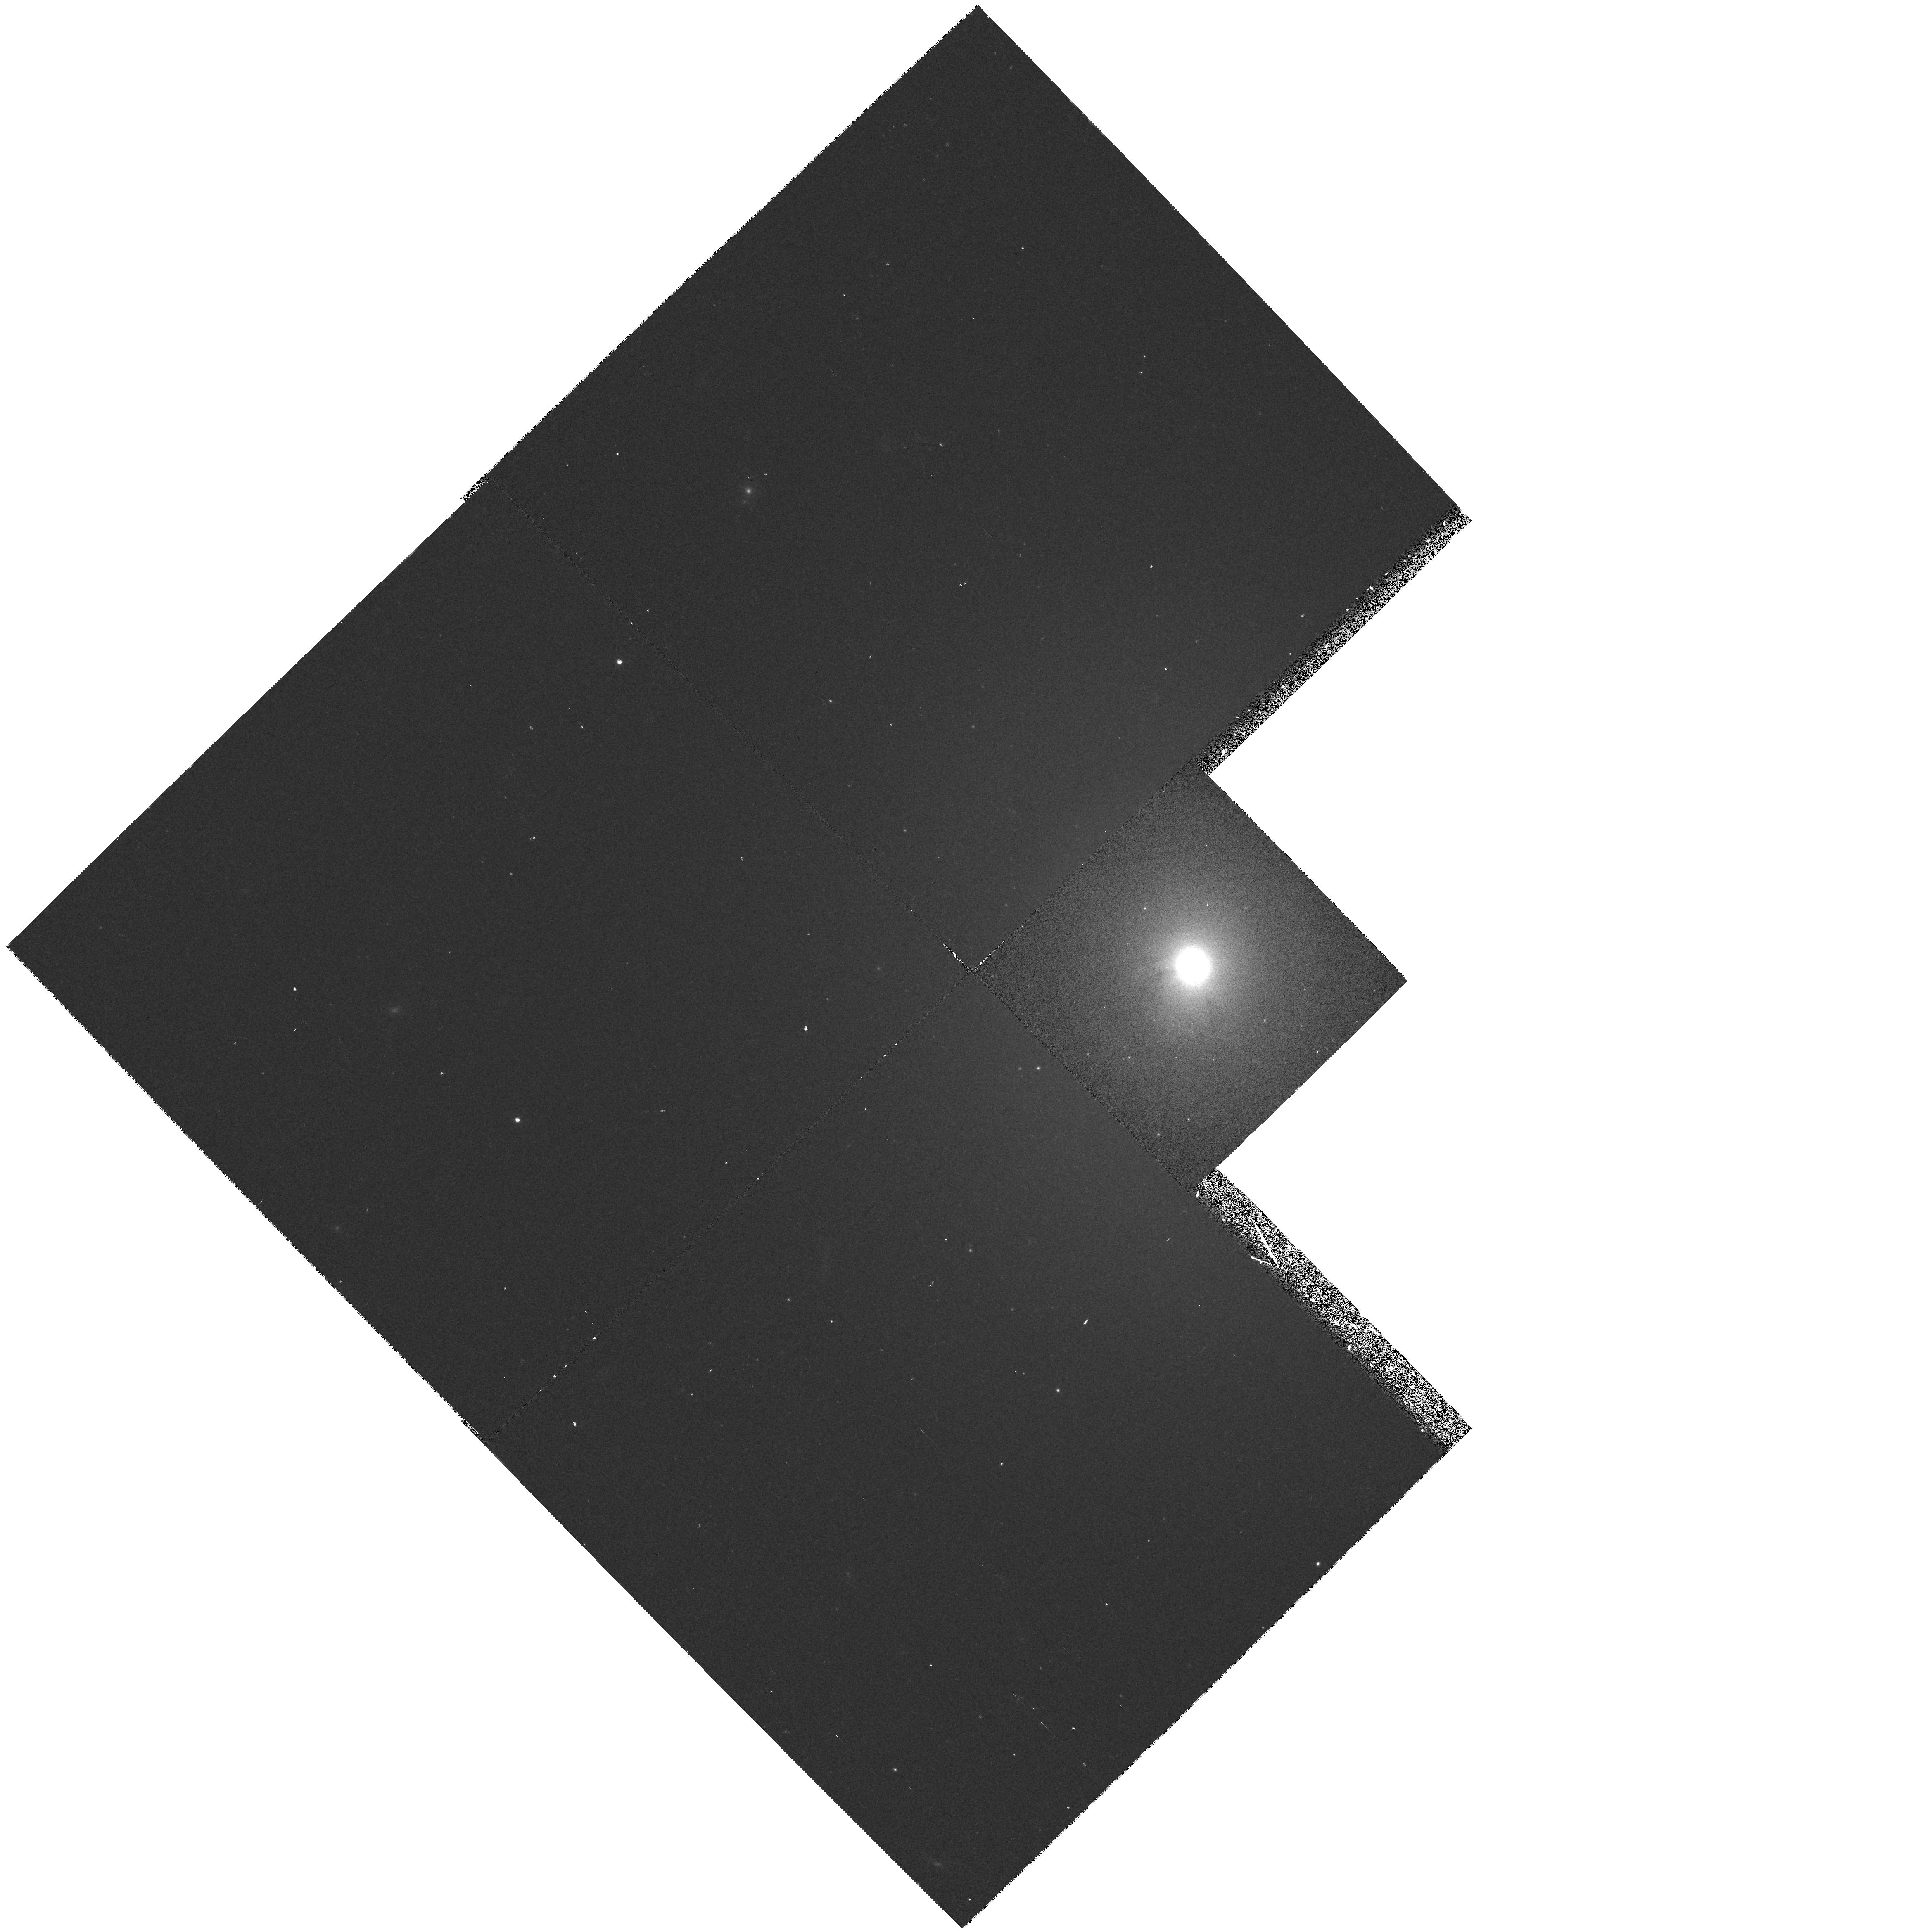
Target: NGC5273
Instrument: WFPC2/PC
Filter: F547M
Exposure: 8 min
Observation ID: hst_5381_04_wfpc2_pc_f547m_u2kt04

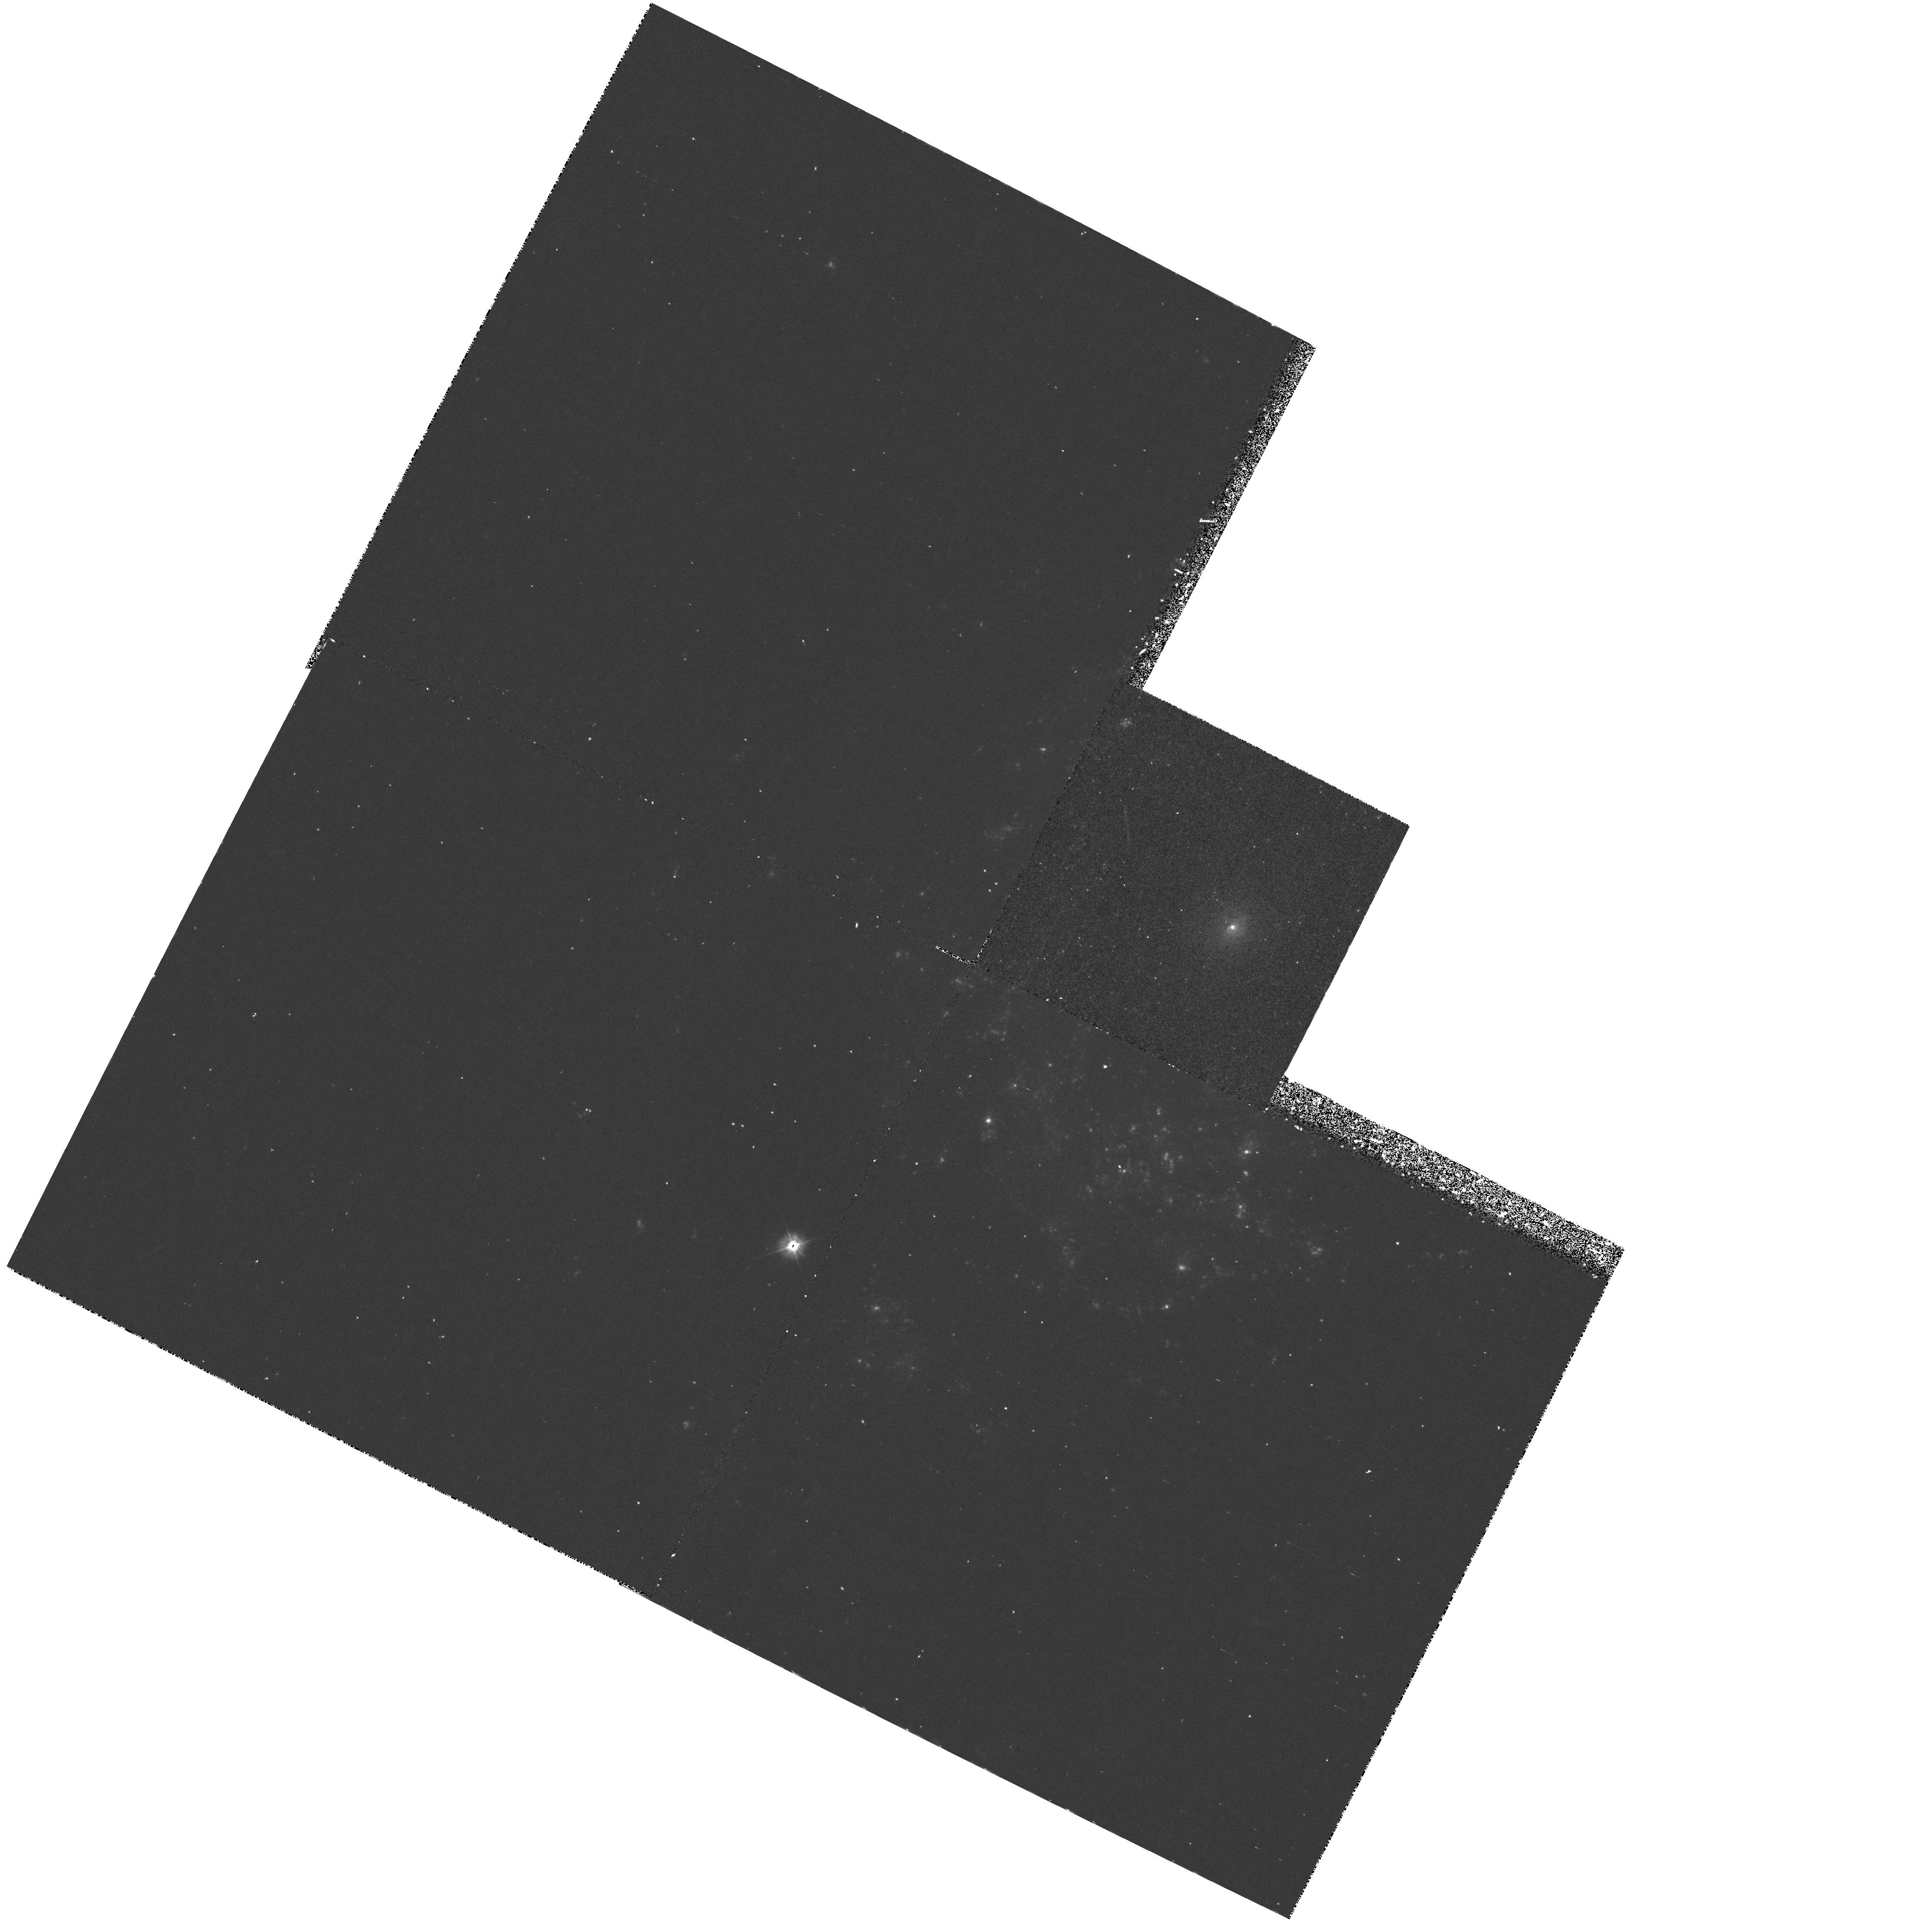
Target: NGC4639
Instrument: WFPC2/PC
Filter: F300W
Exposure: 33 min
Observation ID: hst_5381_02_wfpc2_pc_f300w_u2kt02

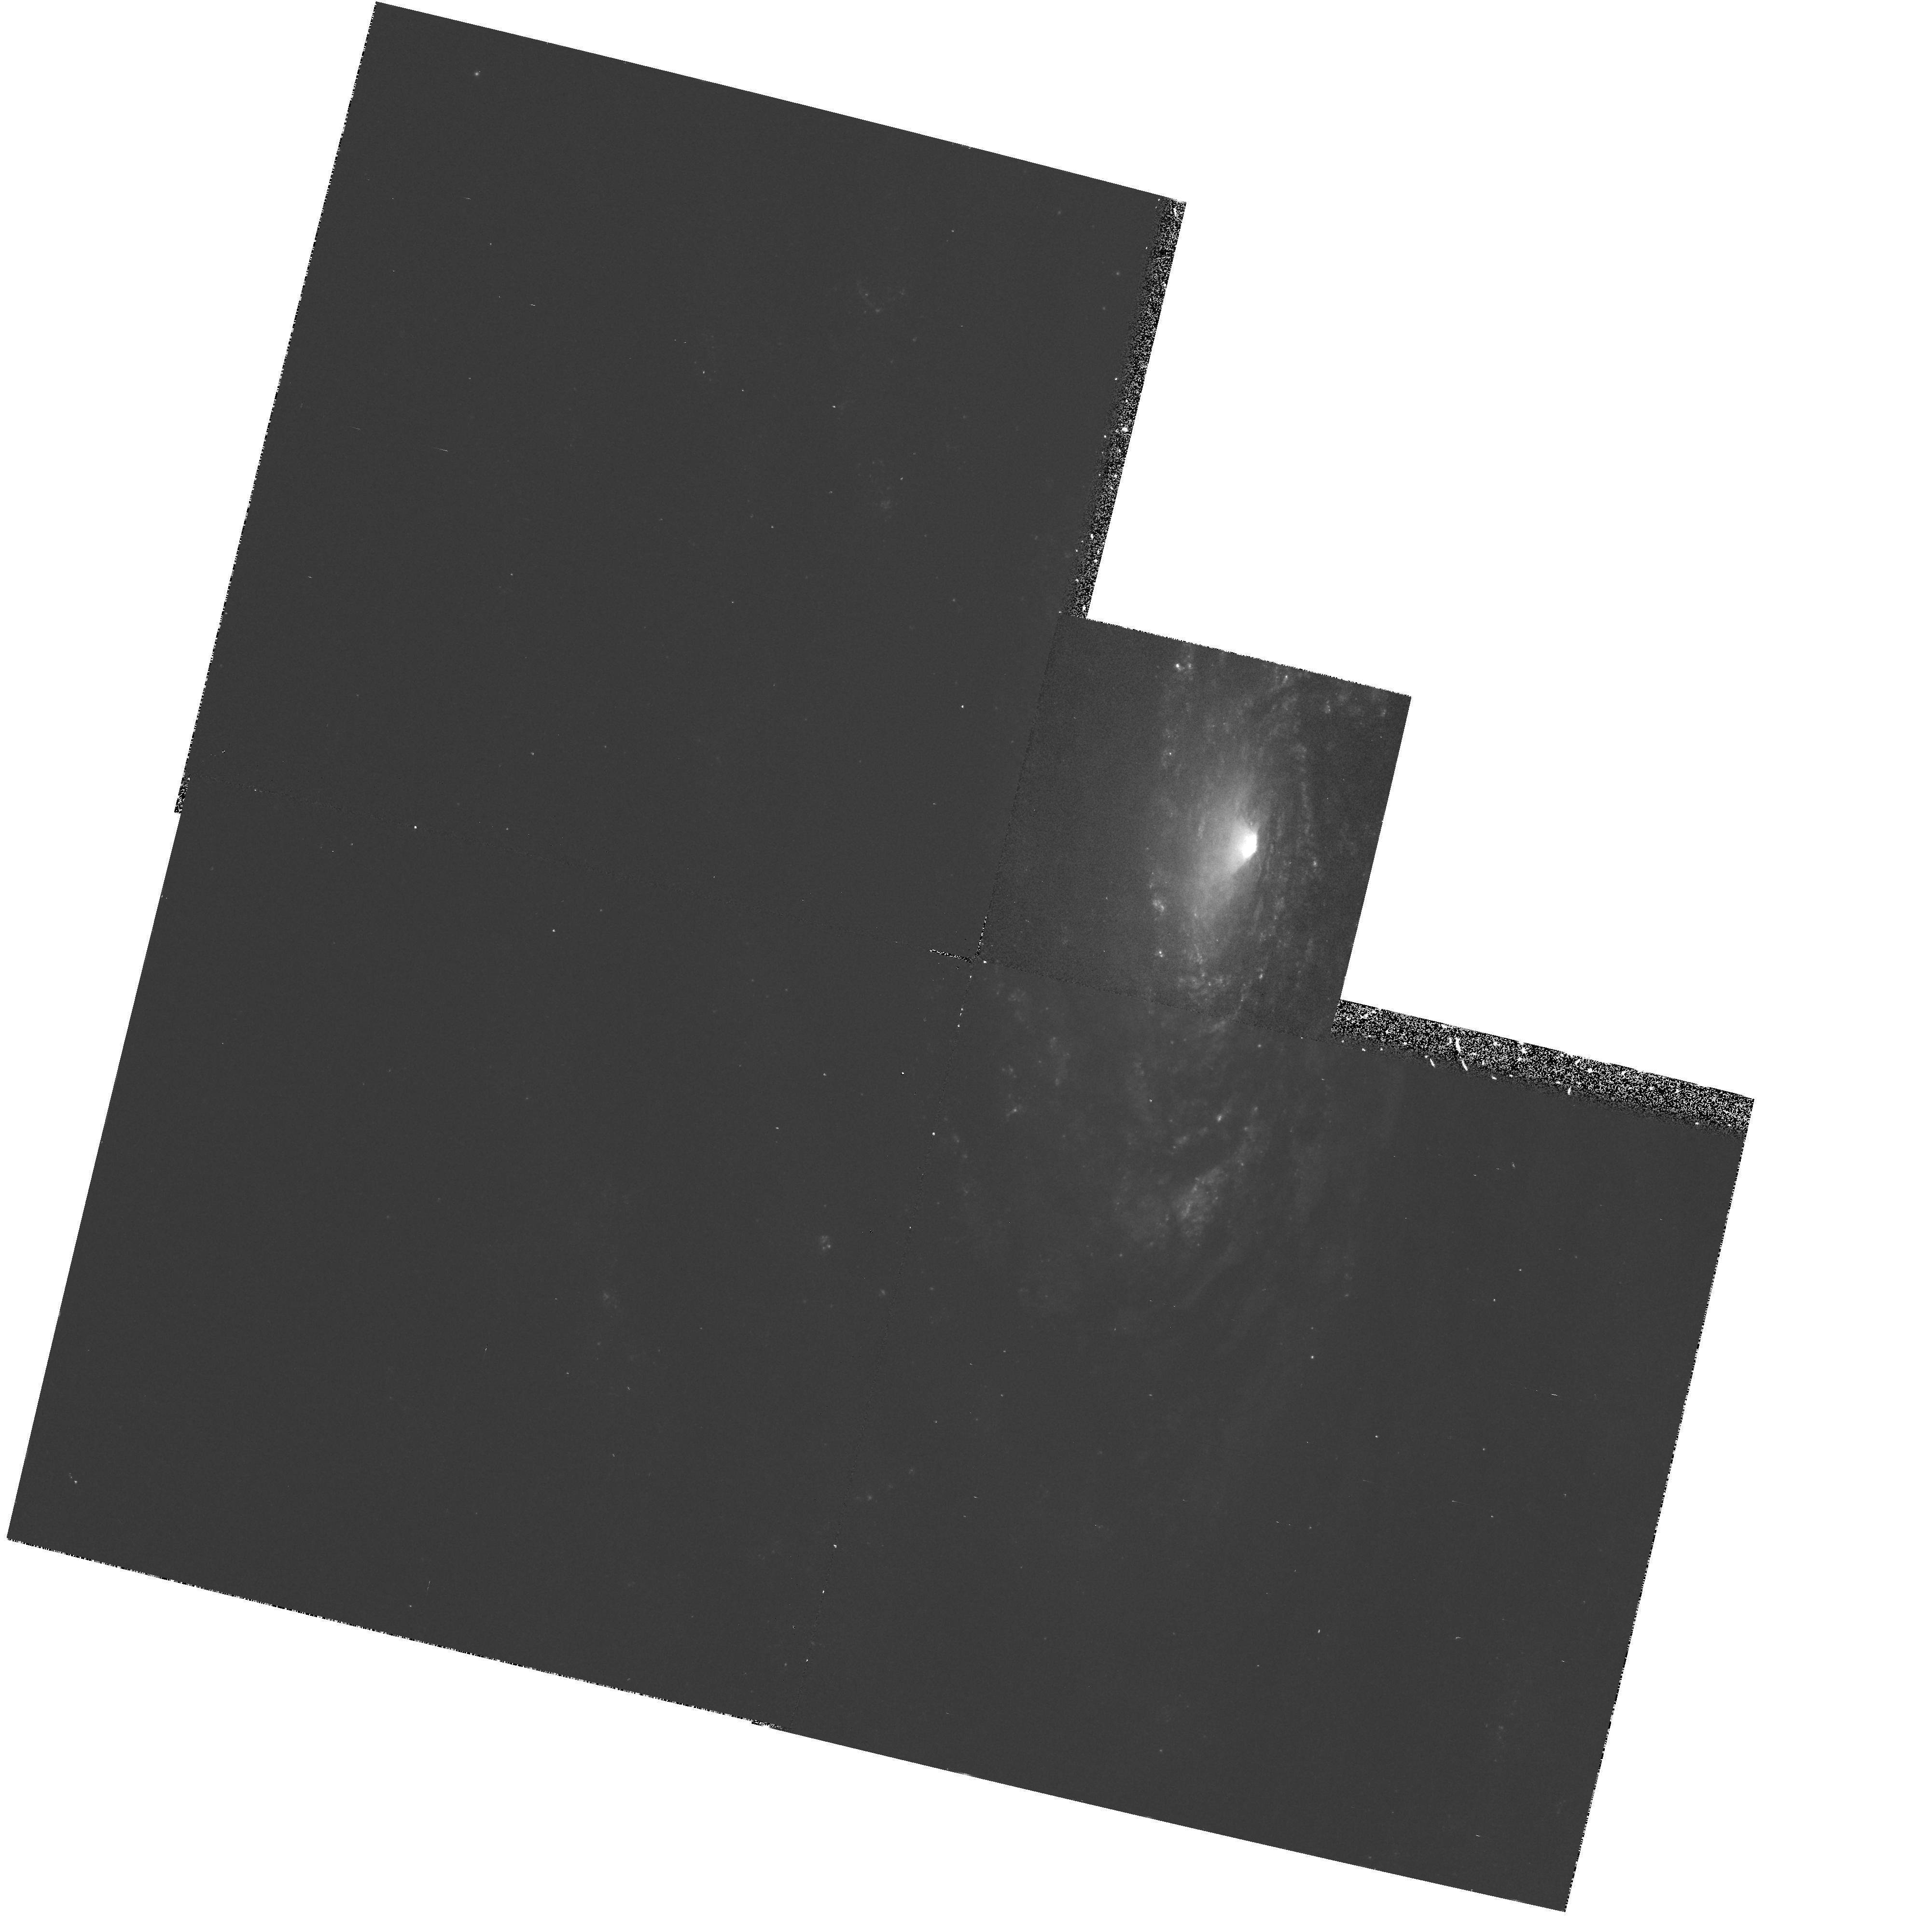
Target: NGC5033
Instrument: WFPC2/PC
Filter: F439W
Exposure: 23 min
Observation ID: hst_5381_03_wfpc2_pc_f439w_u2kt03

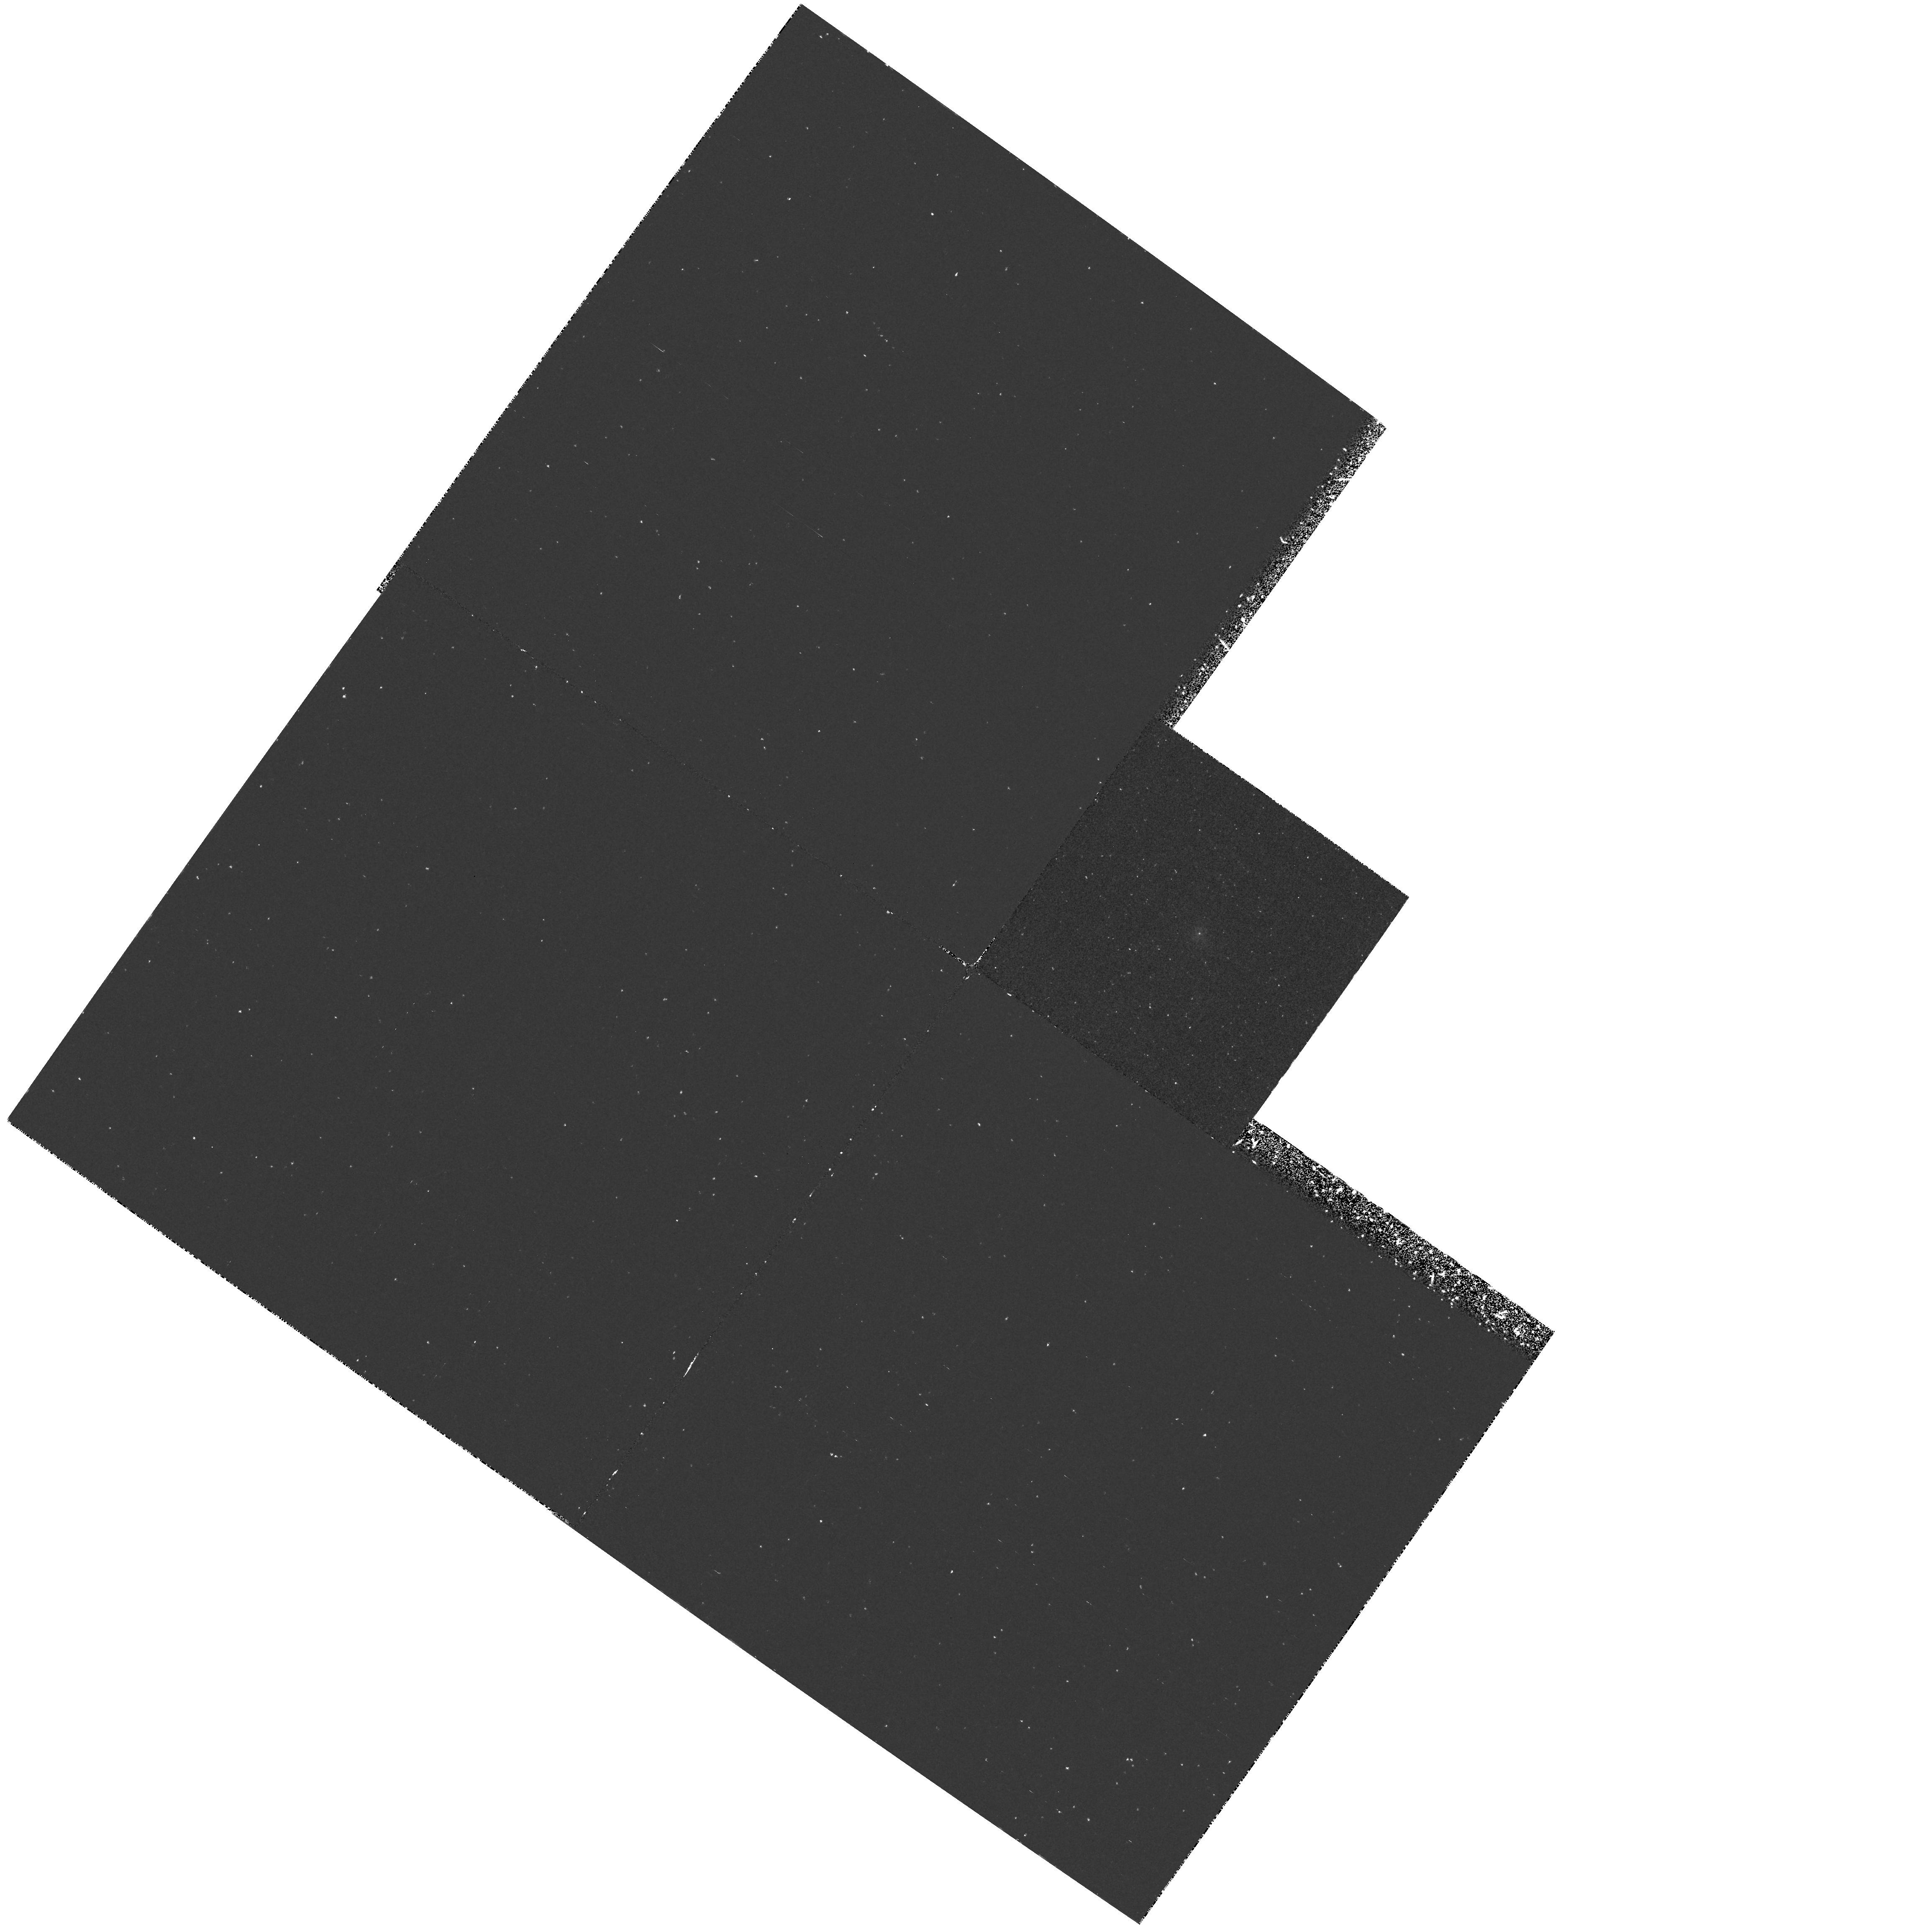
Target: NGC4278
Instrument: WFPC2/PC
Filter: F218W
Exposure: 1.2 h
Observation ID: hst_5381_01_wfpc2_pc_f218w_u2kt01

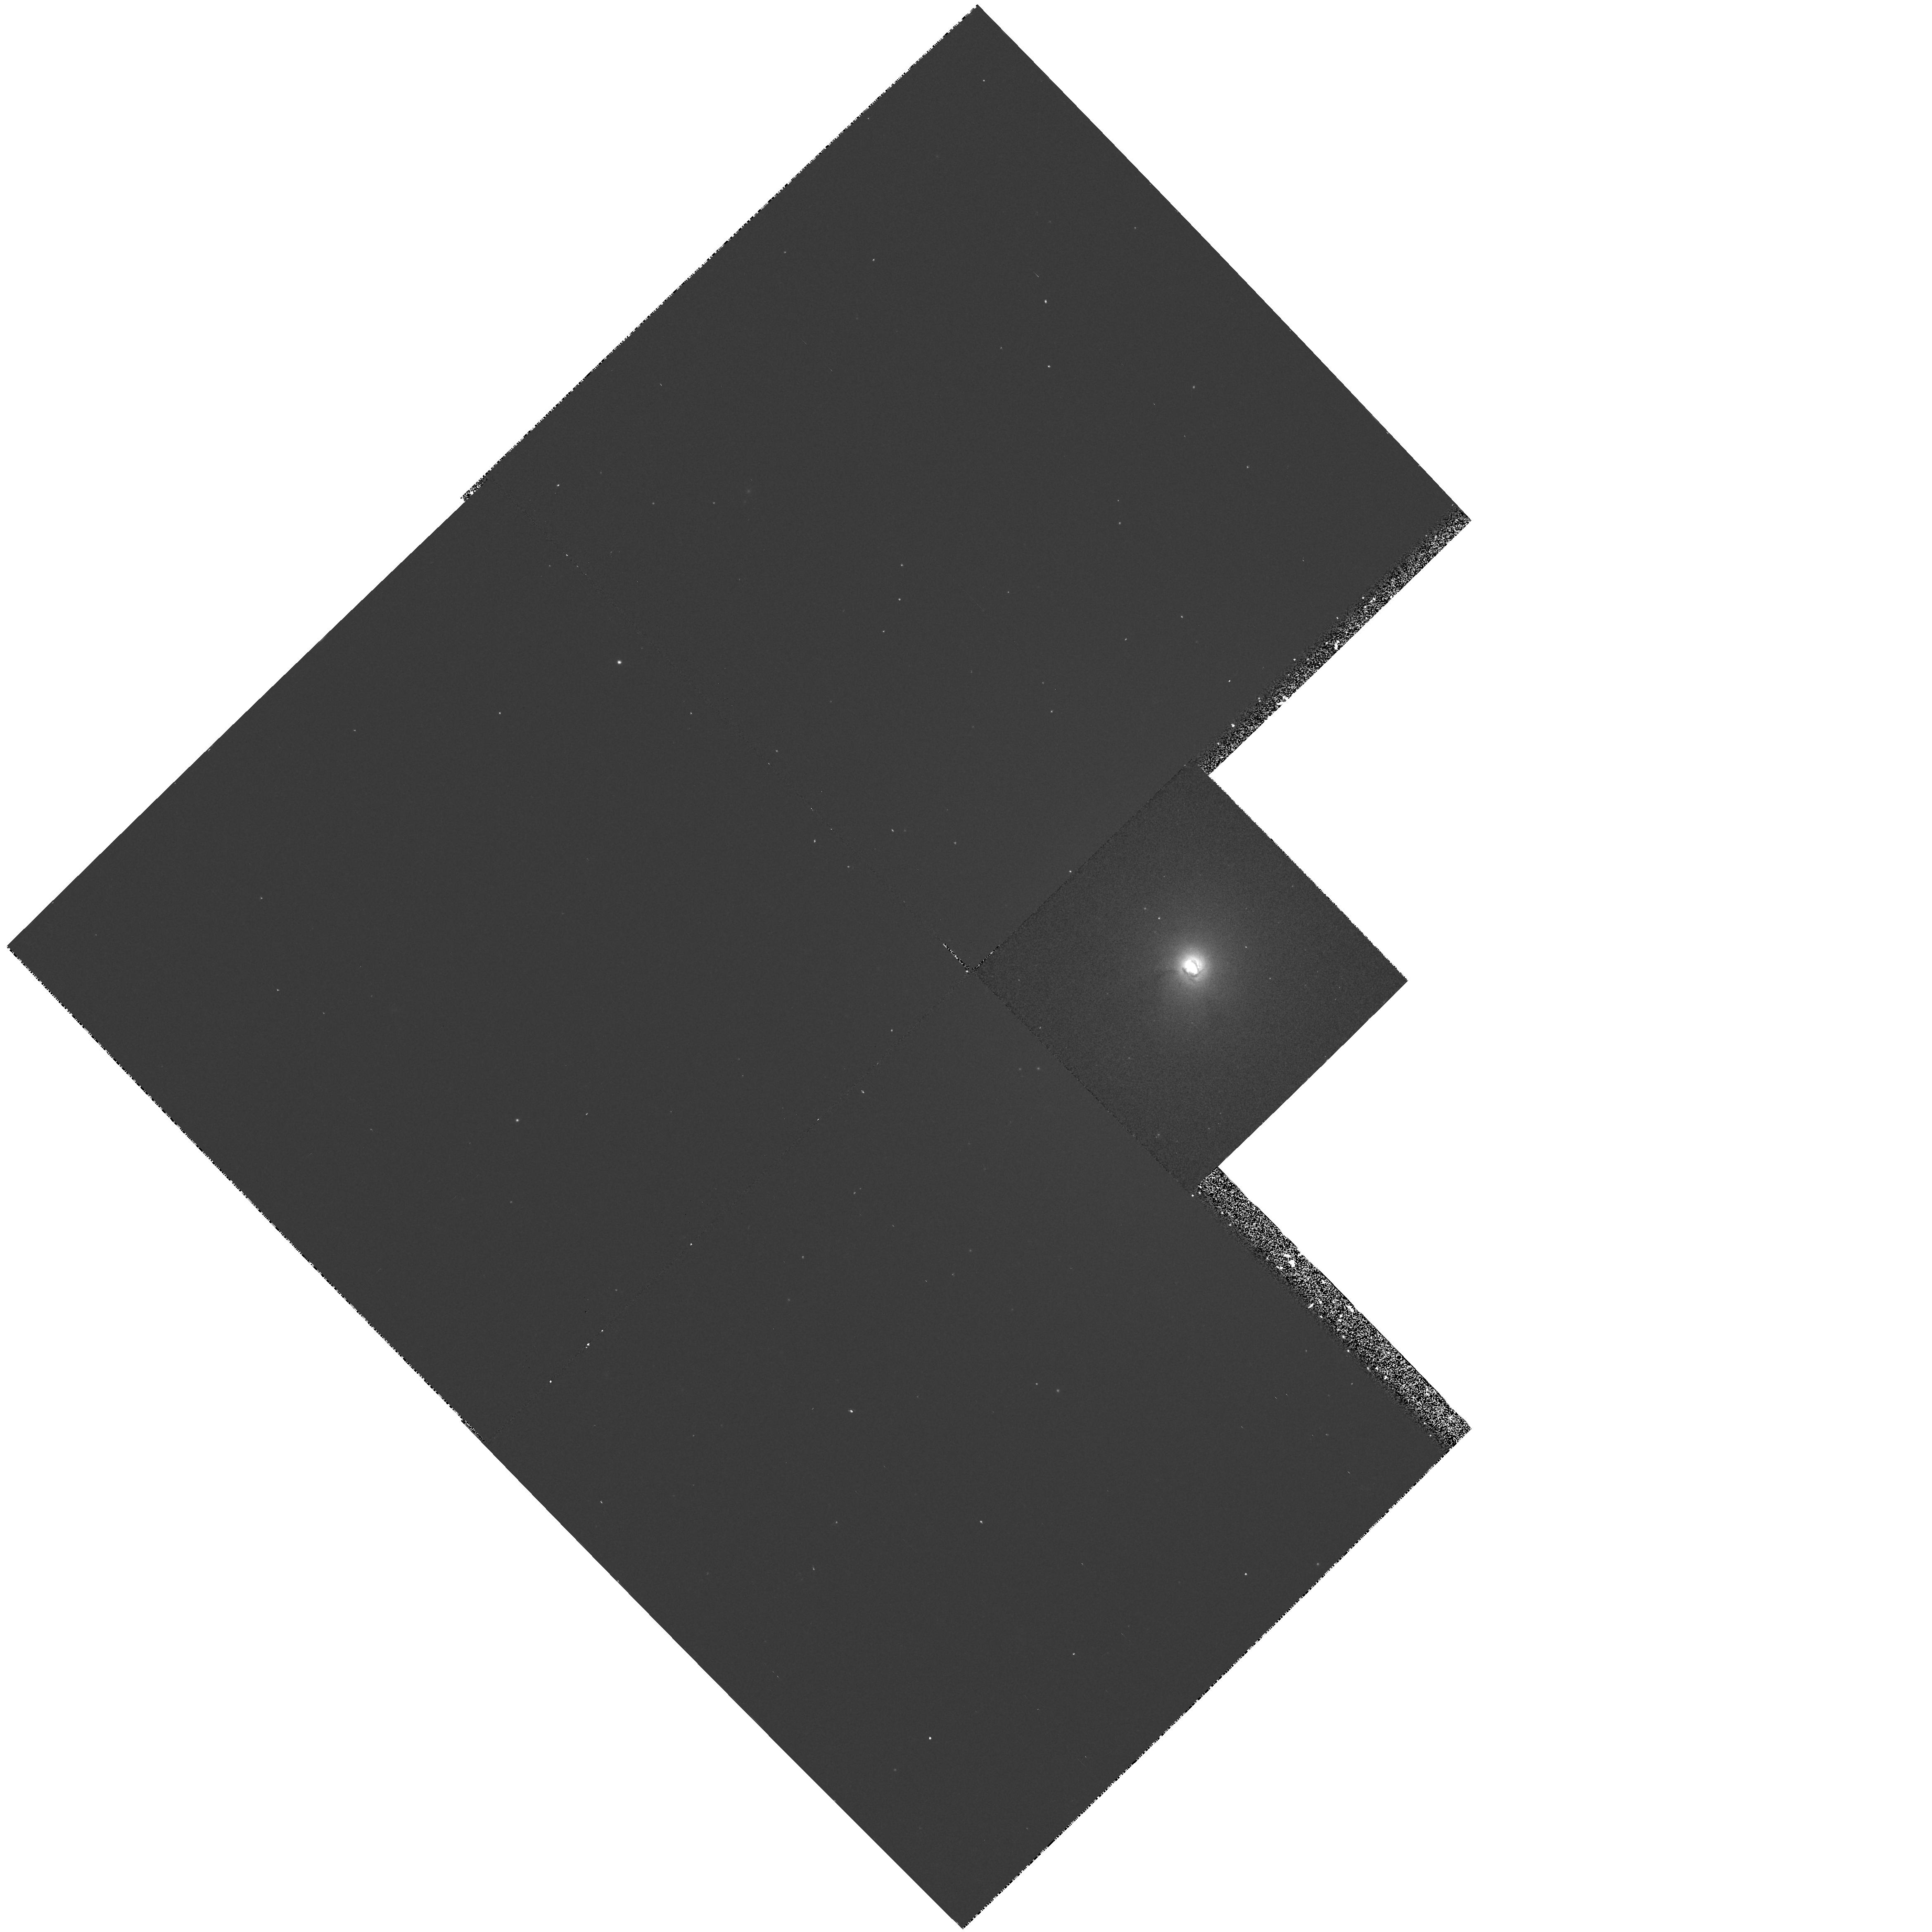
Target: NGC5273
Instrument: WFPC2/PC
Filter: F439W
Exposure: 23 min
Observation ID: hst_5381_04_wfpc2_pc_f439w_u2kt04

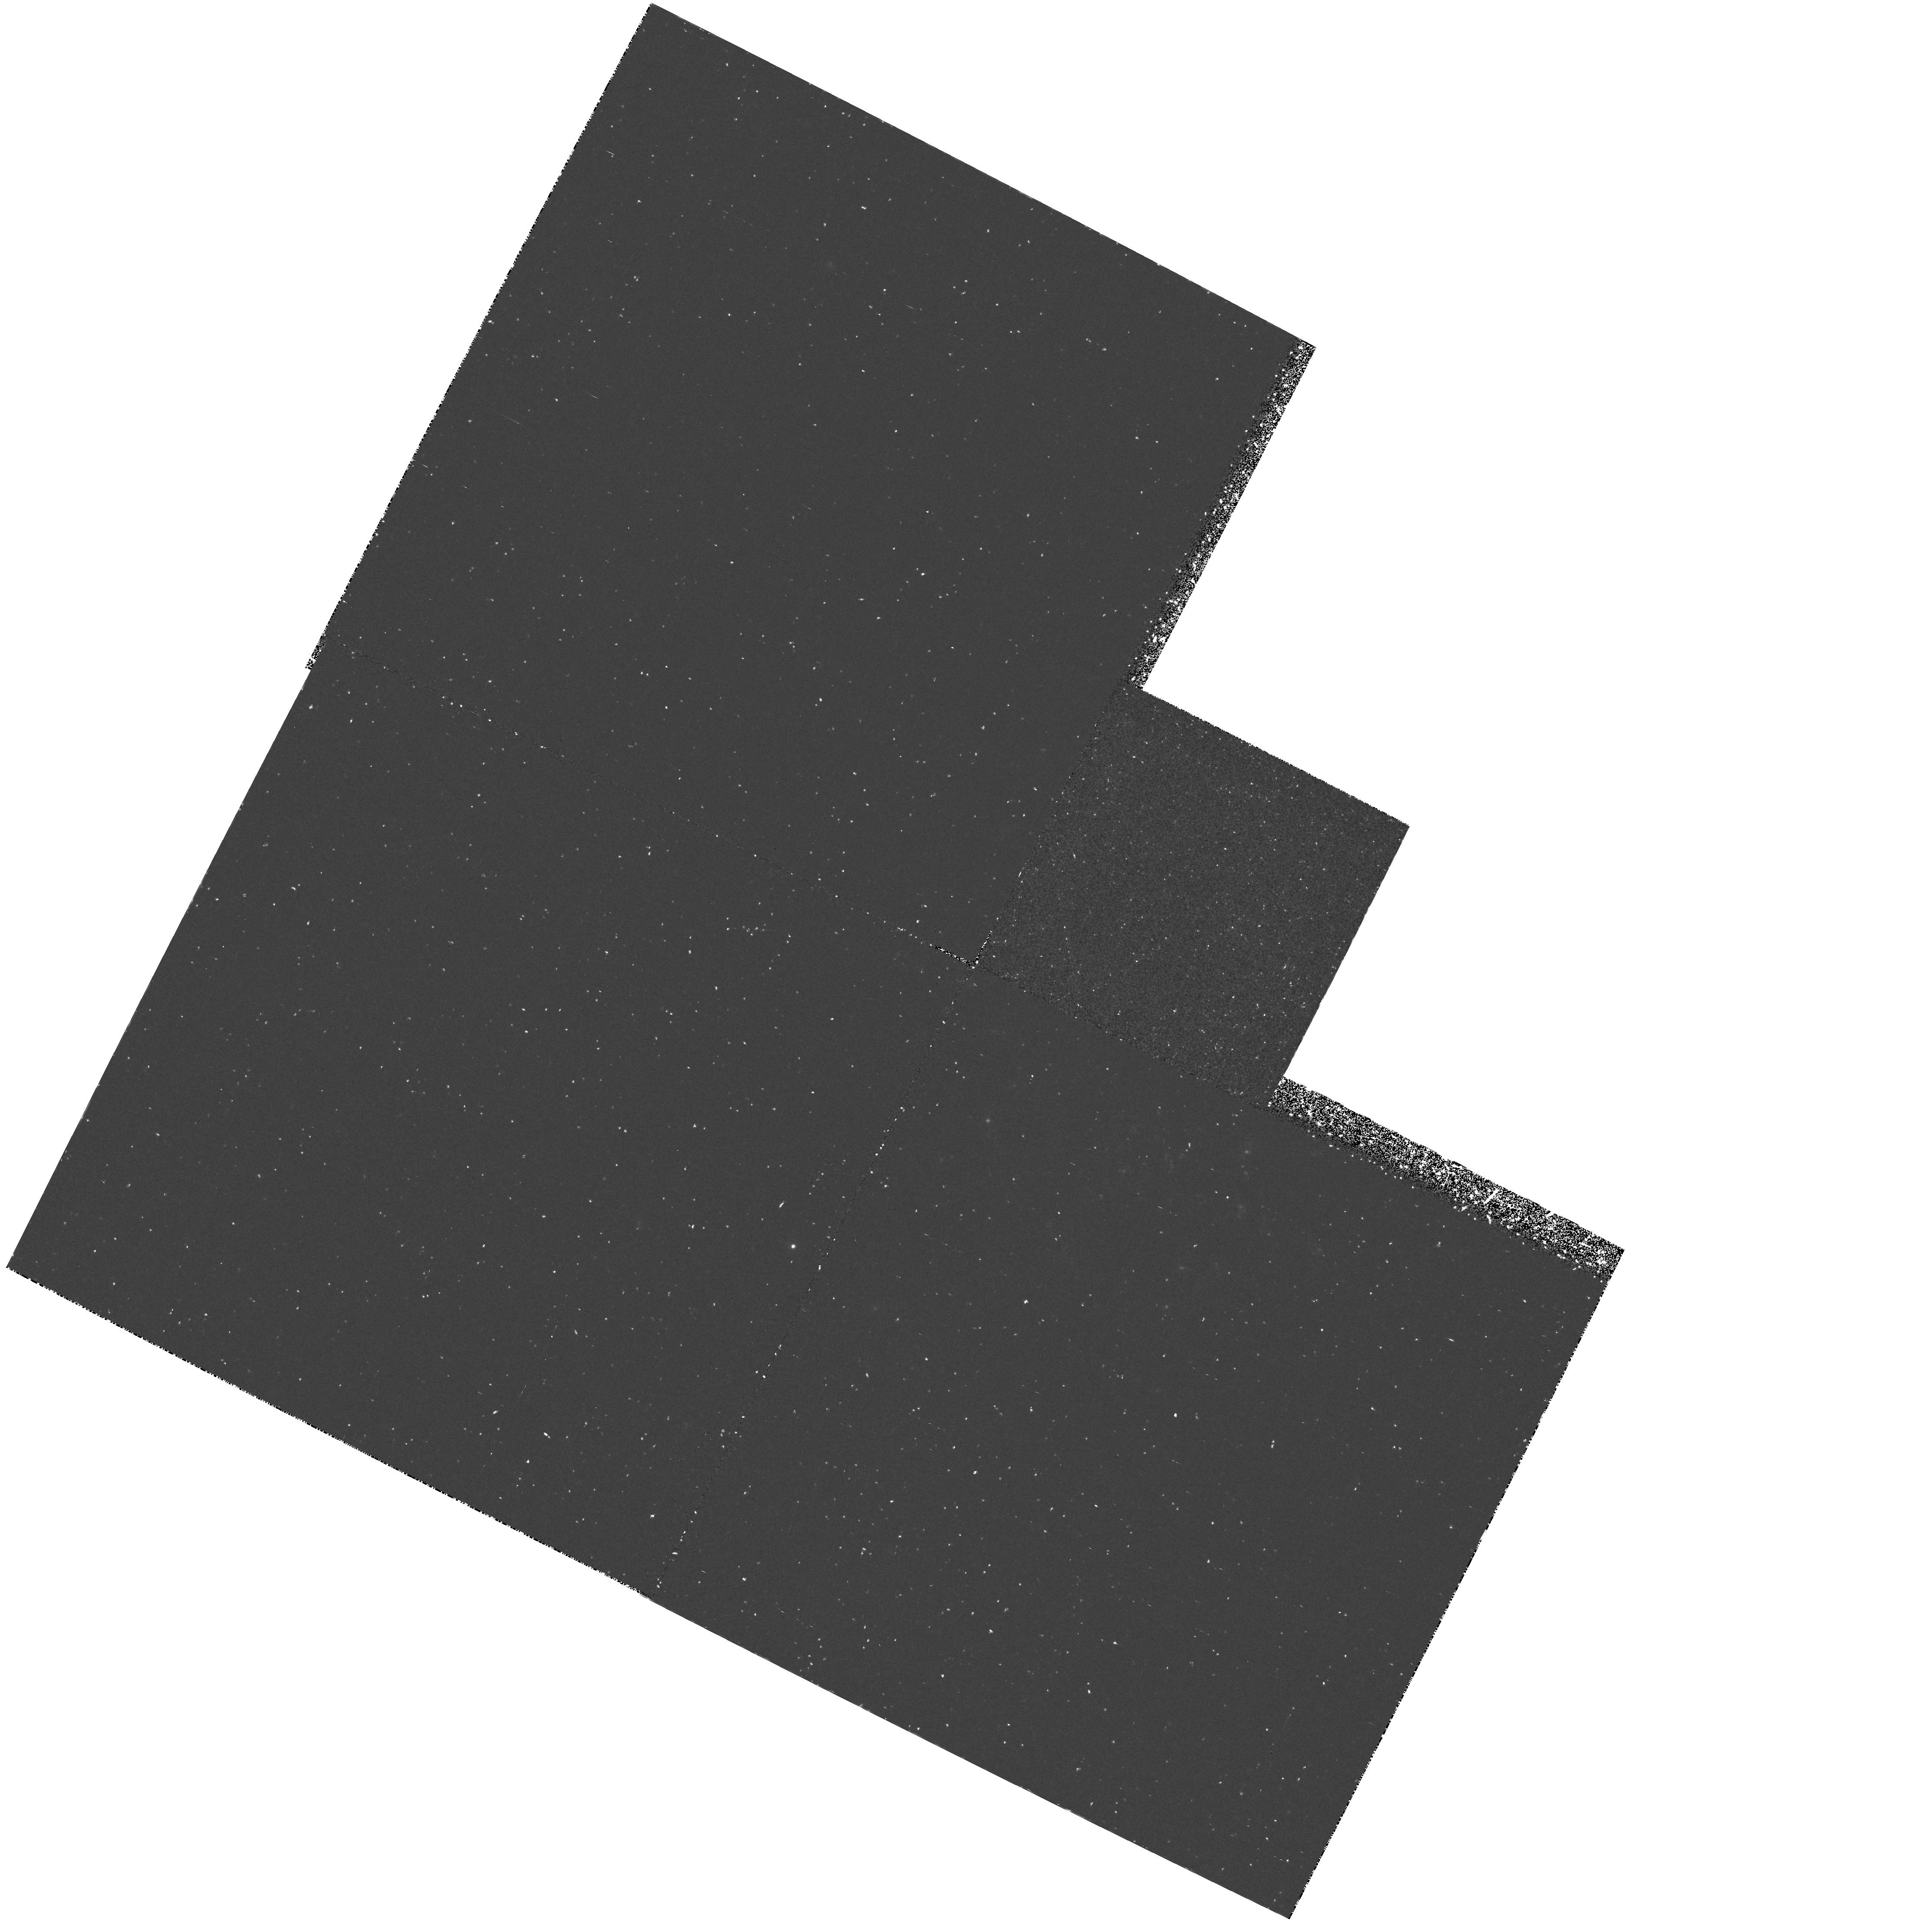
Target: NGC4639
Instrument: WFPC2/PC
Filter: F218W
Exposure: 1.2 h
Observation ID: hst_5381_02_wfpc2_pc_f218w_u2kt02

UV SPECTRAL DISTRIBUTION IN LOW LUMINOSITY ACTIVE GALAXIES - IMAGING: CYCLE 4 MEDIUM (PI: Koratkar, Anuradha P.)

Observations of activity in the nuclei of galaxies from the most energetic (QSOs) to the mildly energetic (LINERs) show that many of the properties are similar and the objects might be related to each other. A crucial question that arises is, ``Is the basic mechanism that powers the activity the same in all these galaxies and do the properties of active nuclei just scale with luminosity\?'' Many studies suggest that QSOs and luminous Seyfert nuclei have the same basic energy source. This continuity of properties suggests an extension to still lower luminosities, but there might be a lower limit to the activity (analogous to the mass limit in main sequence stars). Hence, it is important to determine whether Low Luminosity AGNs (LLAGNs; or a certain sub-class of them) are genuinely related to classical AGNs, or whether instead their properties might be due to other physical processes. In this proposal we request FOS and PC observations of 4 LLAGNs (detected with ROSAT) to determine the physical processes responsible for UV radiation in these objects. The results of this analysis will not only help bridge the gap between LLAGNs and normal galaxies, but answer the following question: How similar are the LLAGNs to the higher luminosity AGNs\? More specifically, what is the dominant mechanism for the production of ionizing radiation\?